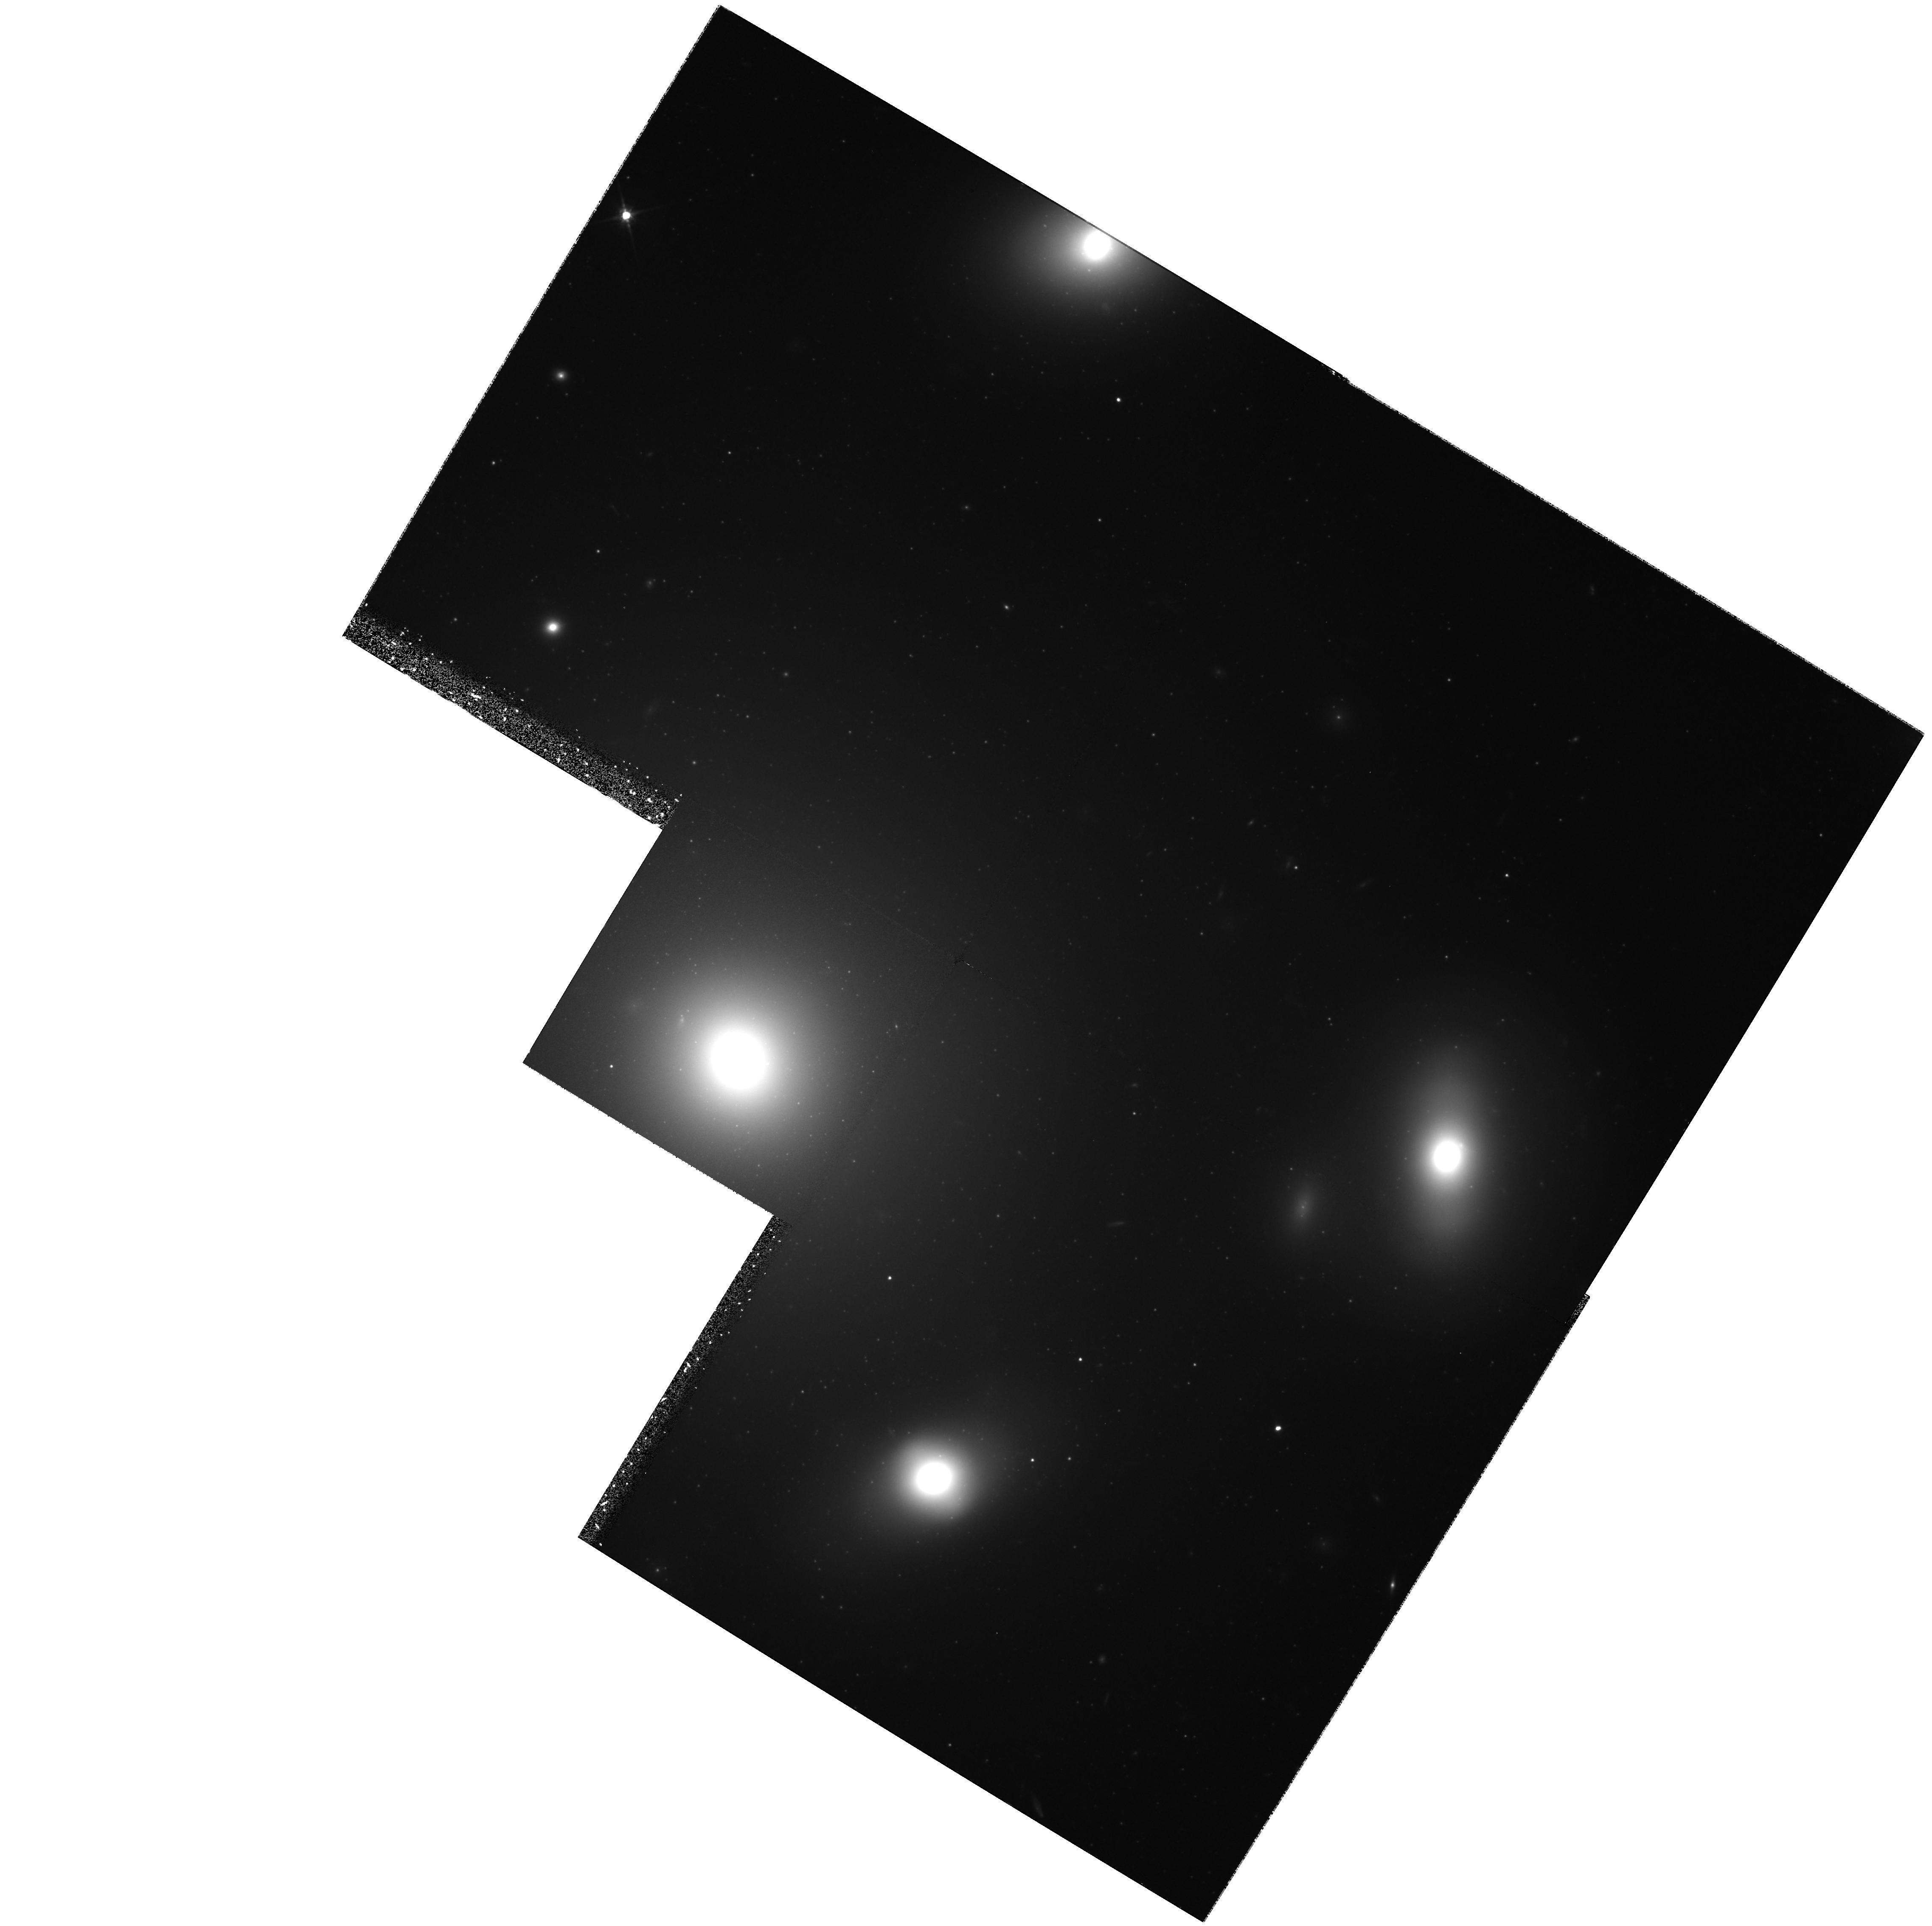
Target: NGC4874. Instrument: WFPC2/PC. Filter: F814W. Exposure: 2.4 h. Observation ID: hst_6104_02_wfpc2_pc_f814w_u3yg02

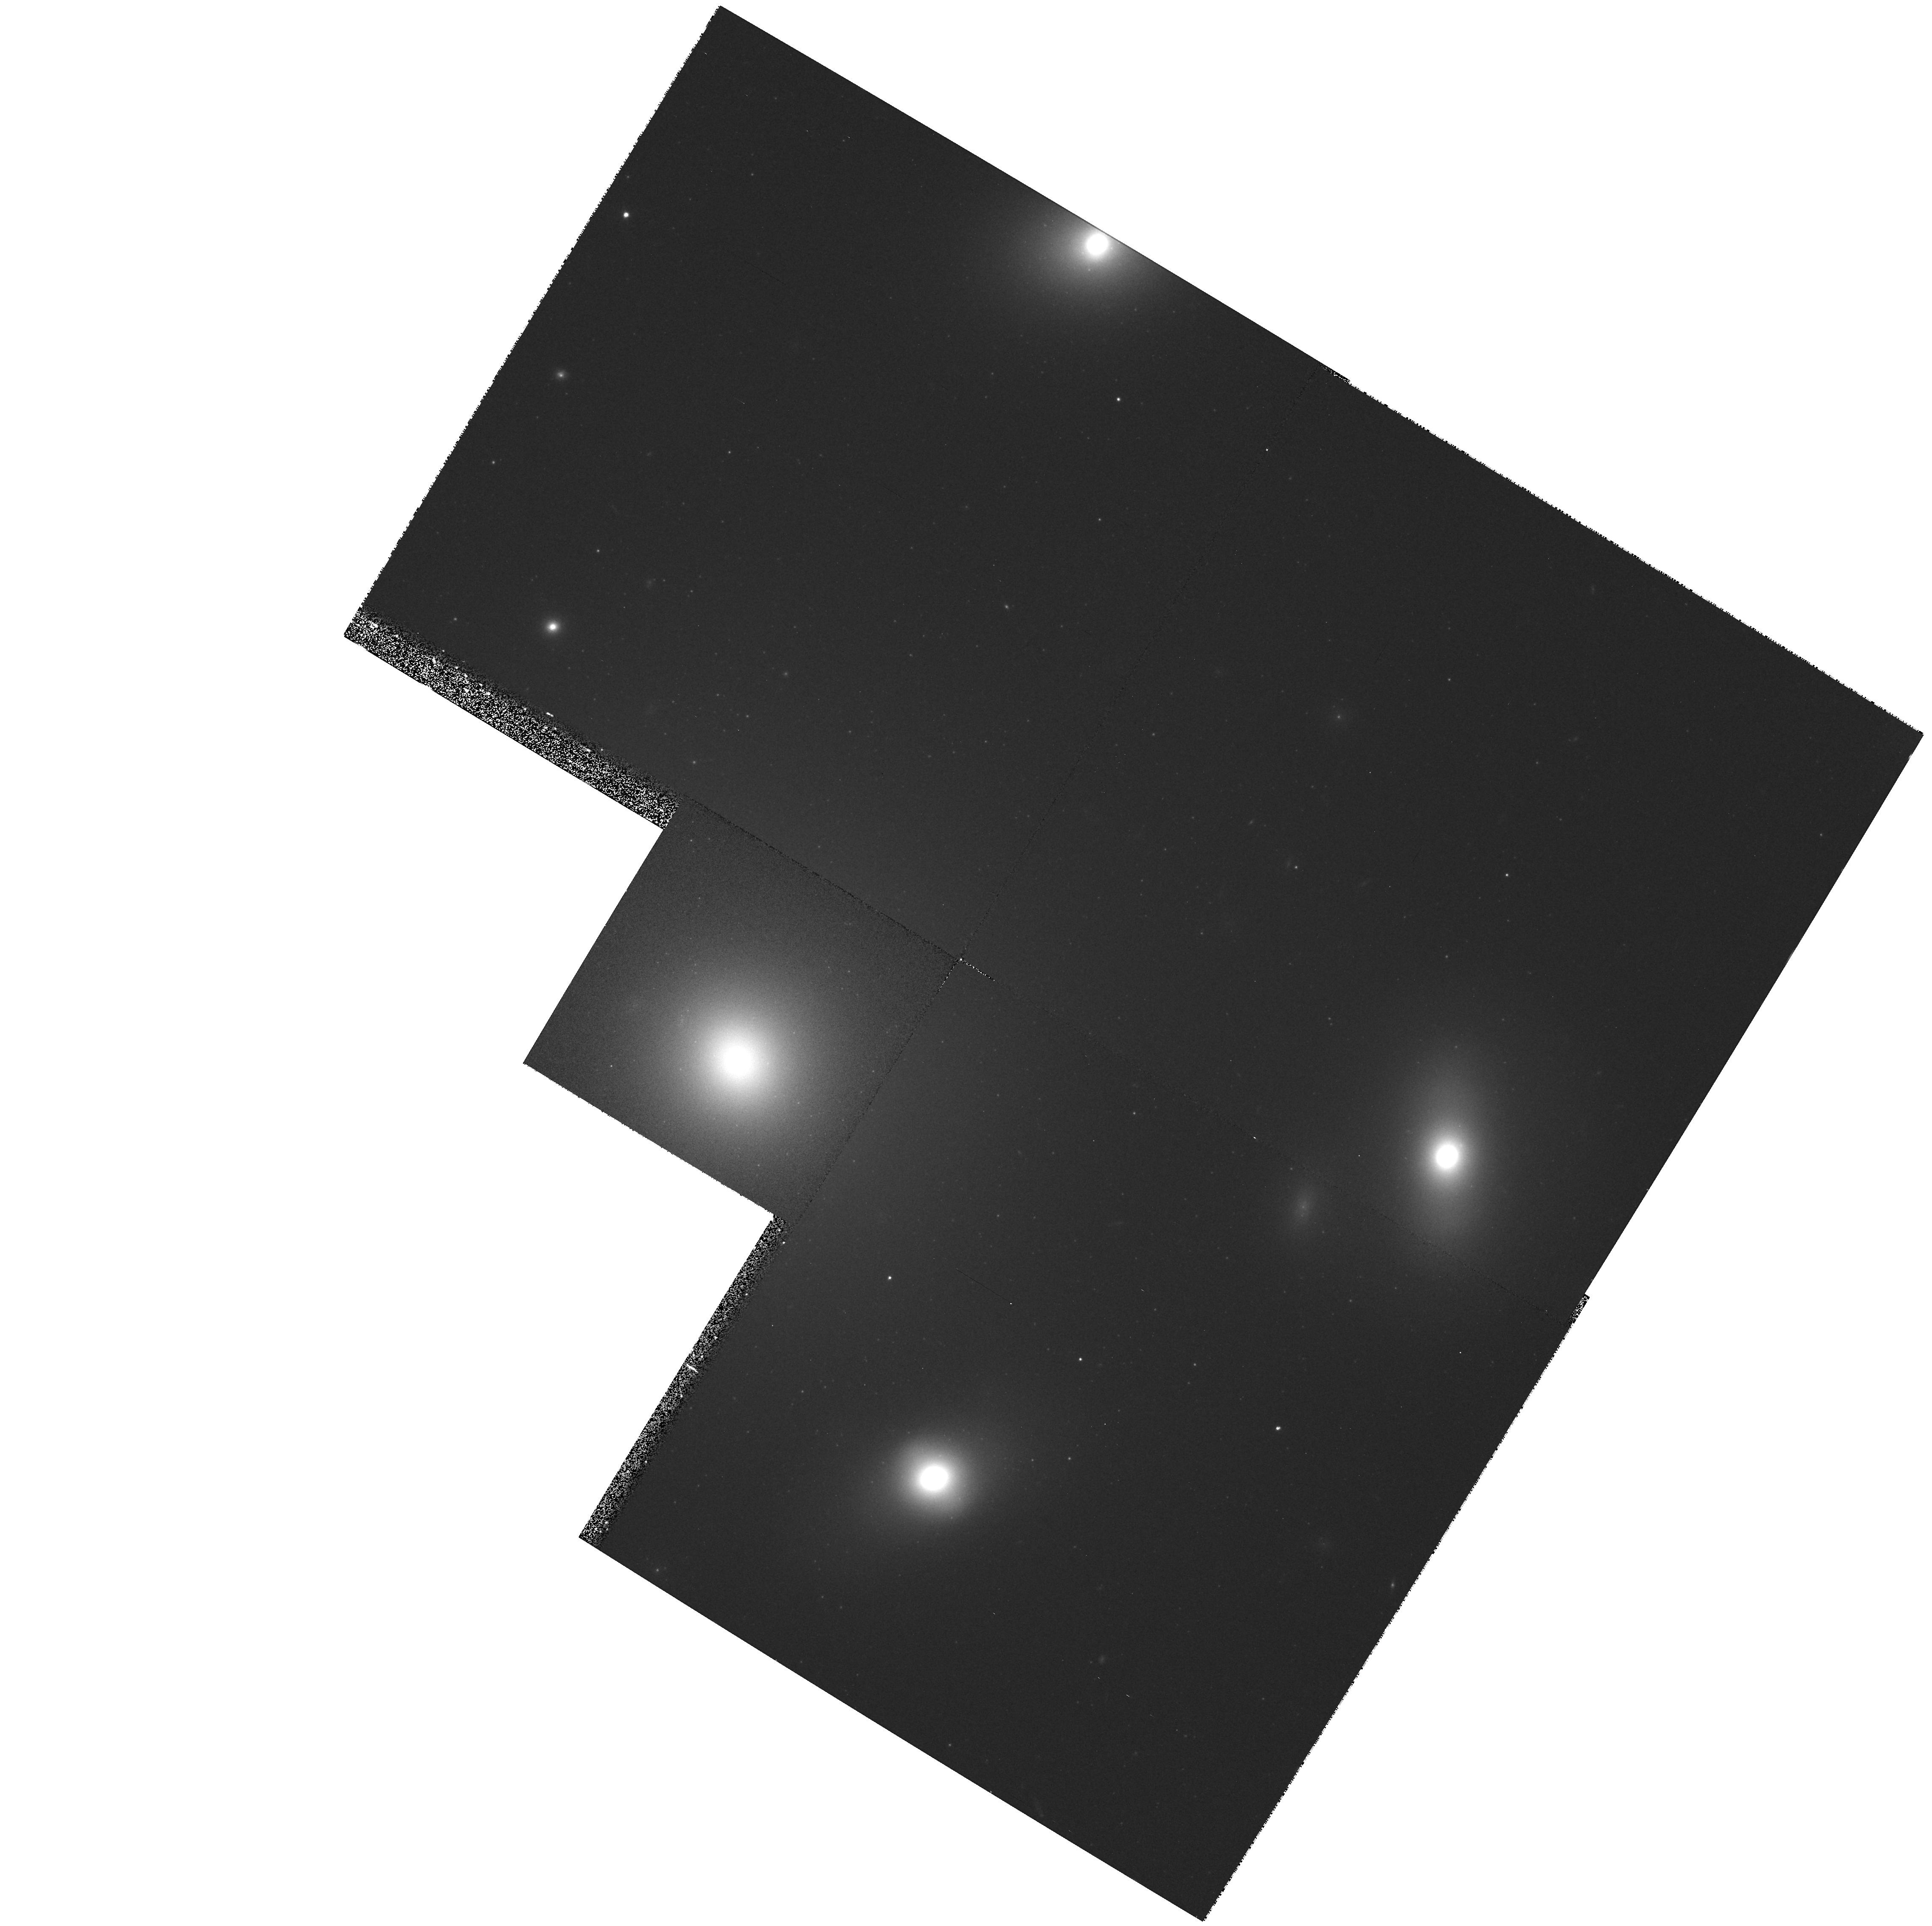
Target: NGC4874. Instrument: WFPC2/PC. Filter: F606W. Exposure: 9 min. Observation ID: hst_6104_02_wfpc2_pc_f606w_u3yg02

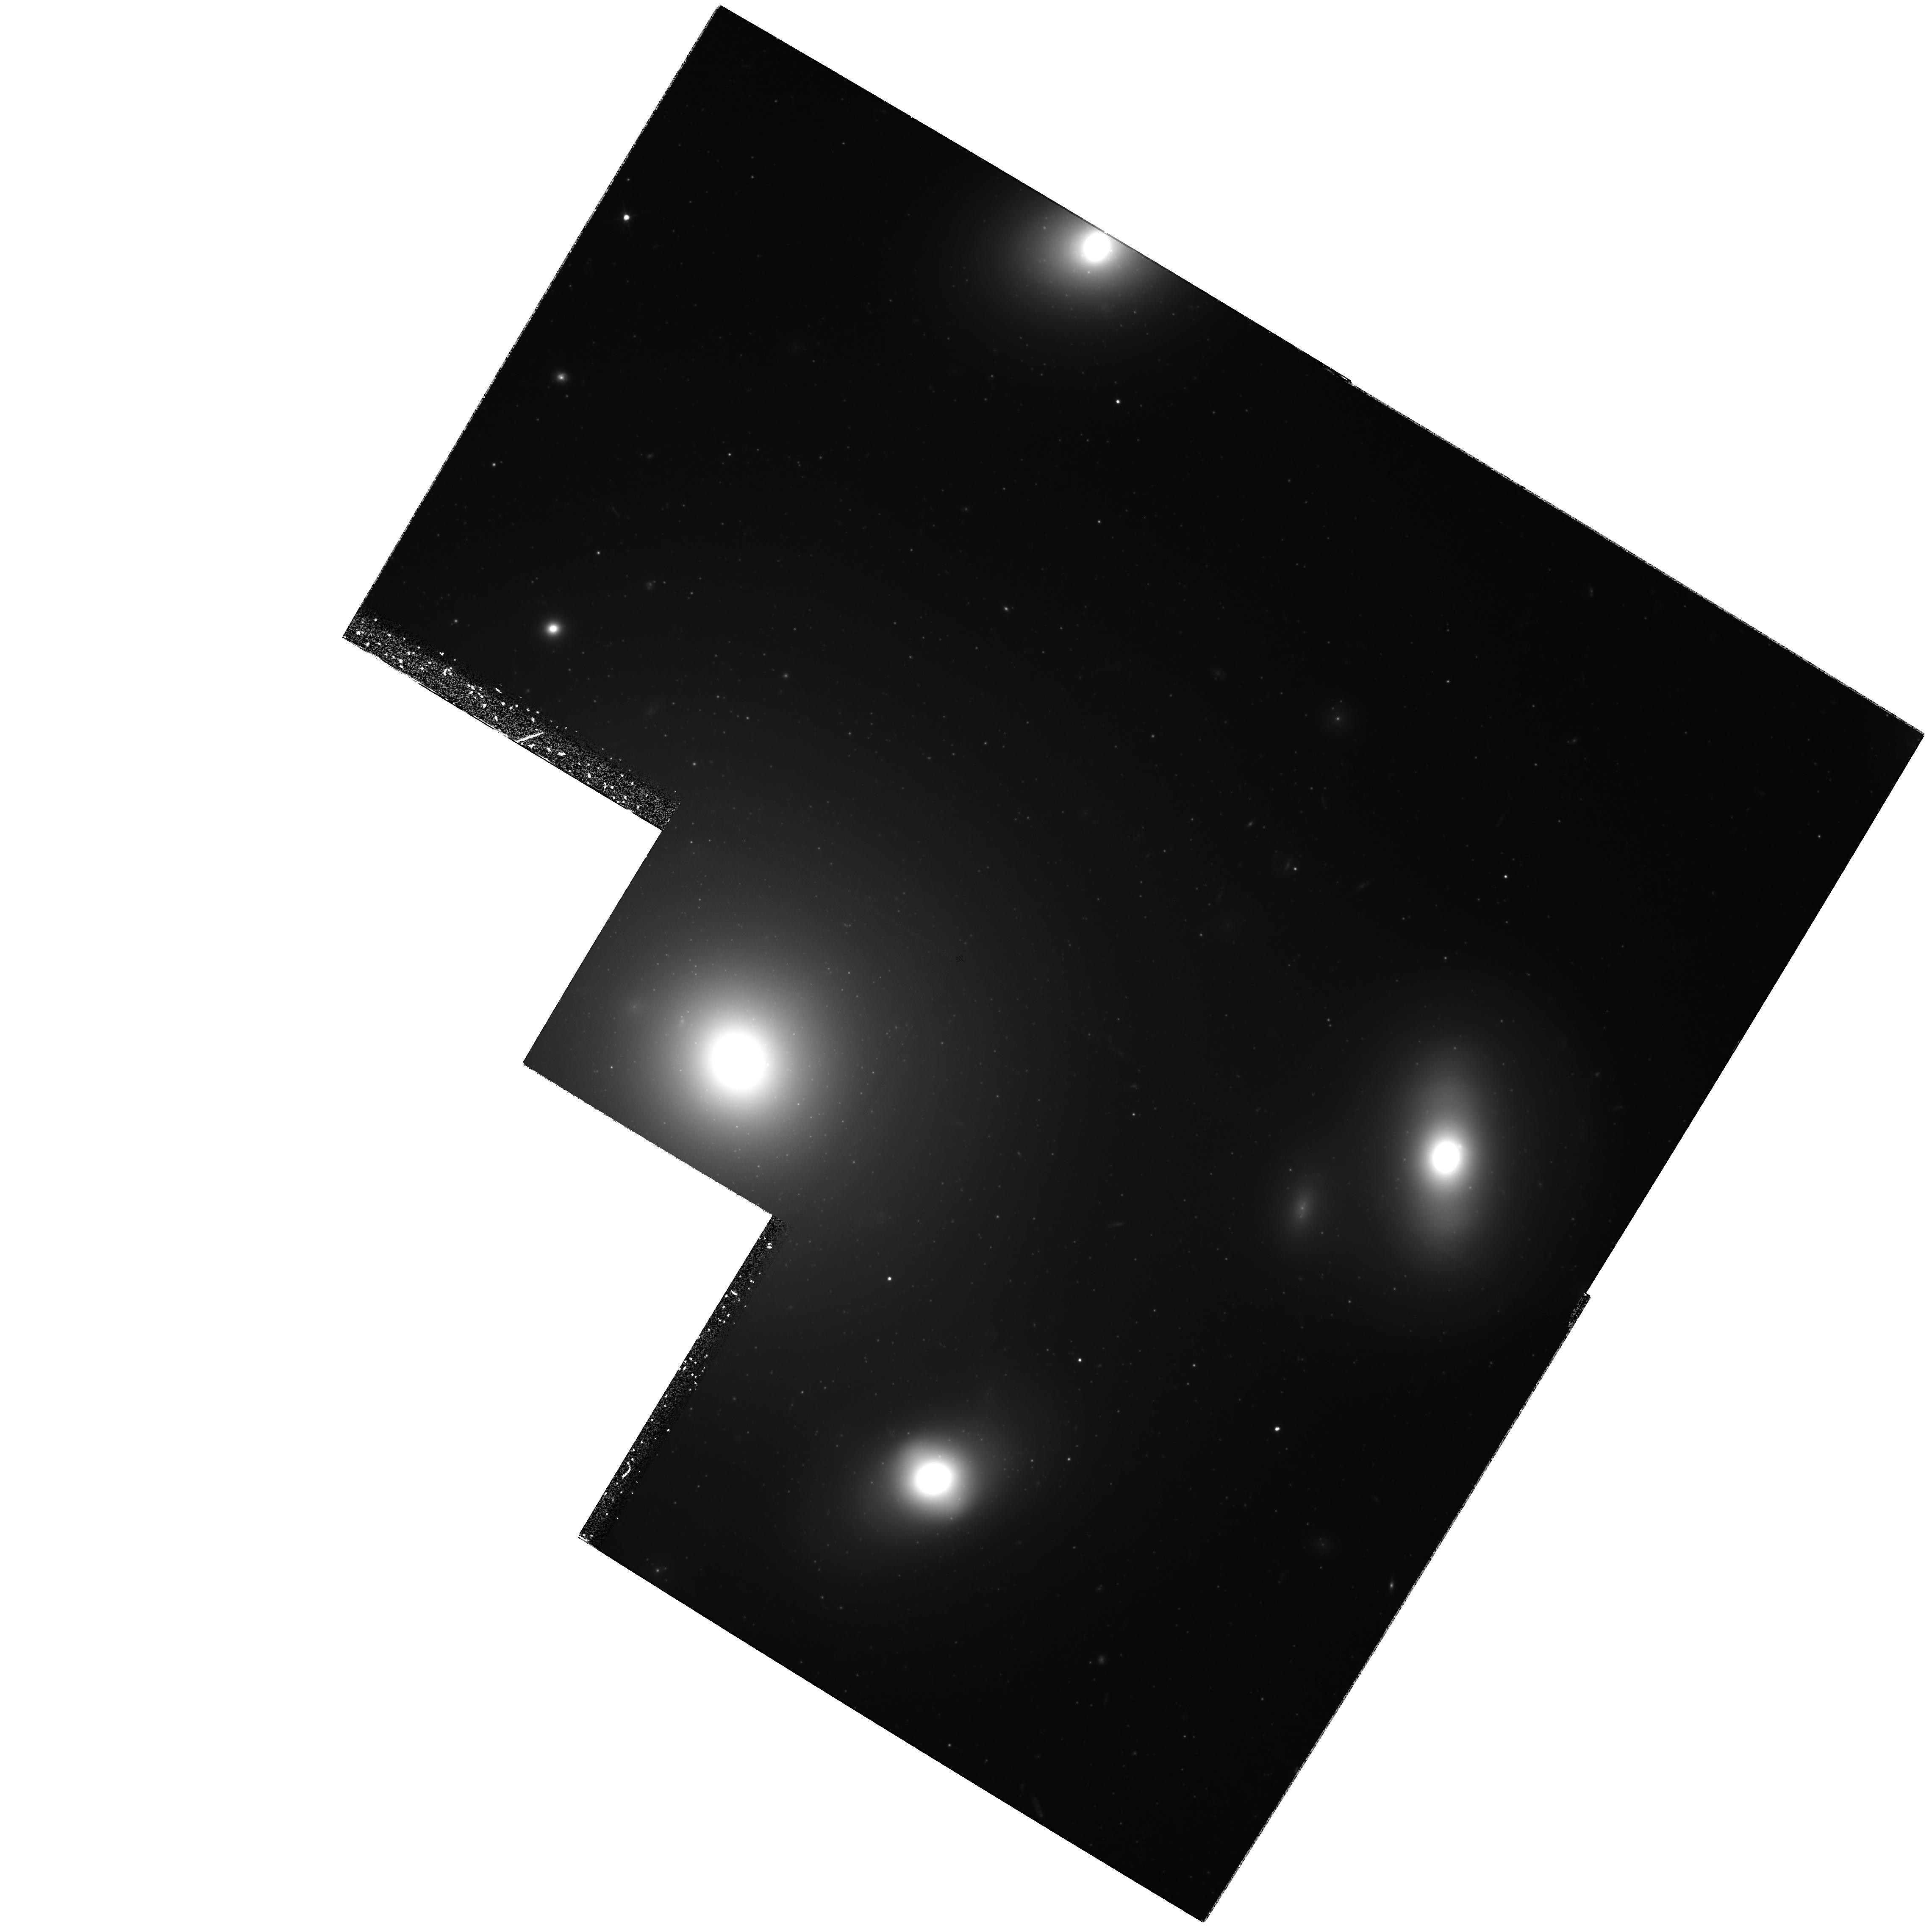
Target: NGC4874. Instrument: WFPC2/PC. Filter: F606W. Exposure: 5.7 h. Observation ID: hst_6104_01_wfpc2_pc_f606w_u3yg01

Deep Imaging of Globular Clusters in the Coma Ellipticals (PI: Harris, William Edgar)

We will use WFPC2 in V and I to image the globular cluster system around NGC4874, the central supergiant elliptical in the Coma Cluster, to a limiting magnitude V~eq 28. The three principal scientific goals are: (1) To measure the luminosity distribution of the globular clusters in the galaxy, and thus the mass distribution function of the clusters, to M_V(lim)~eq -7.0, fainter than the LF peak frequency or `turnover' point. (2) To obtain the total cluster population (specific frequencies S_N) of the galaxy, thus measuring the cluster formation efficiency and testing the (uncertain) ground-based observations that NGC 4874 has a high specific frequency like M87. (3) To measure the metallicity distribution function (MDF) of the clusters, including the cluster-to-cluster metallicity dispersion and the mean metallicity gradient within the system. These data will allow us to investigate the chemical enrichment history, mass distribution, and formation efficiency of globular clusters within NGC 4874, and they will extend our study of these phenomena to a much richer and denser galaxy environment than is accessible from ground-based imaging.